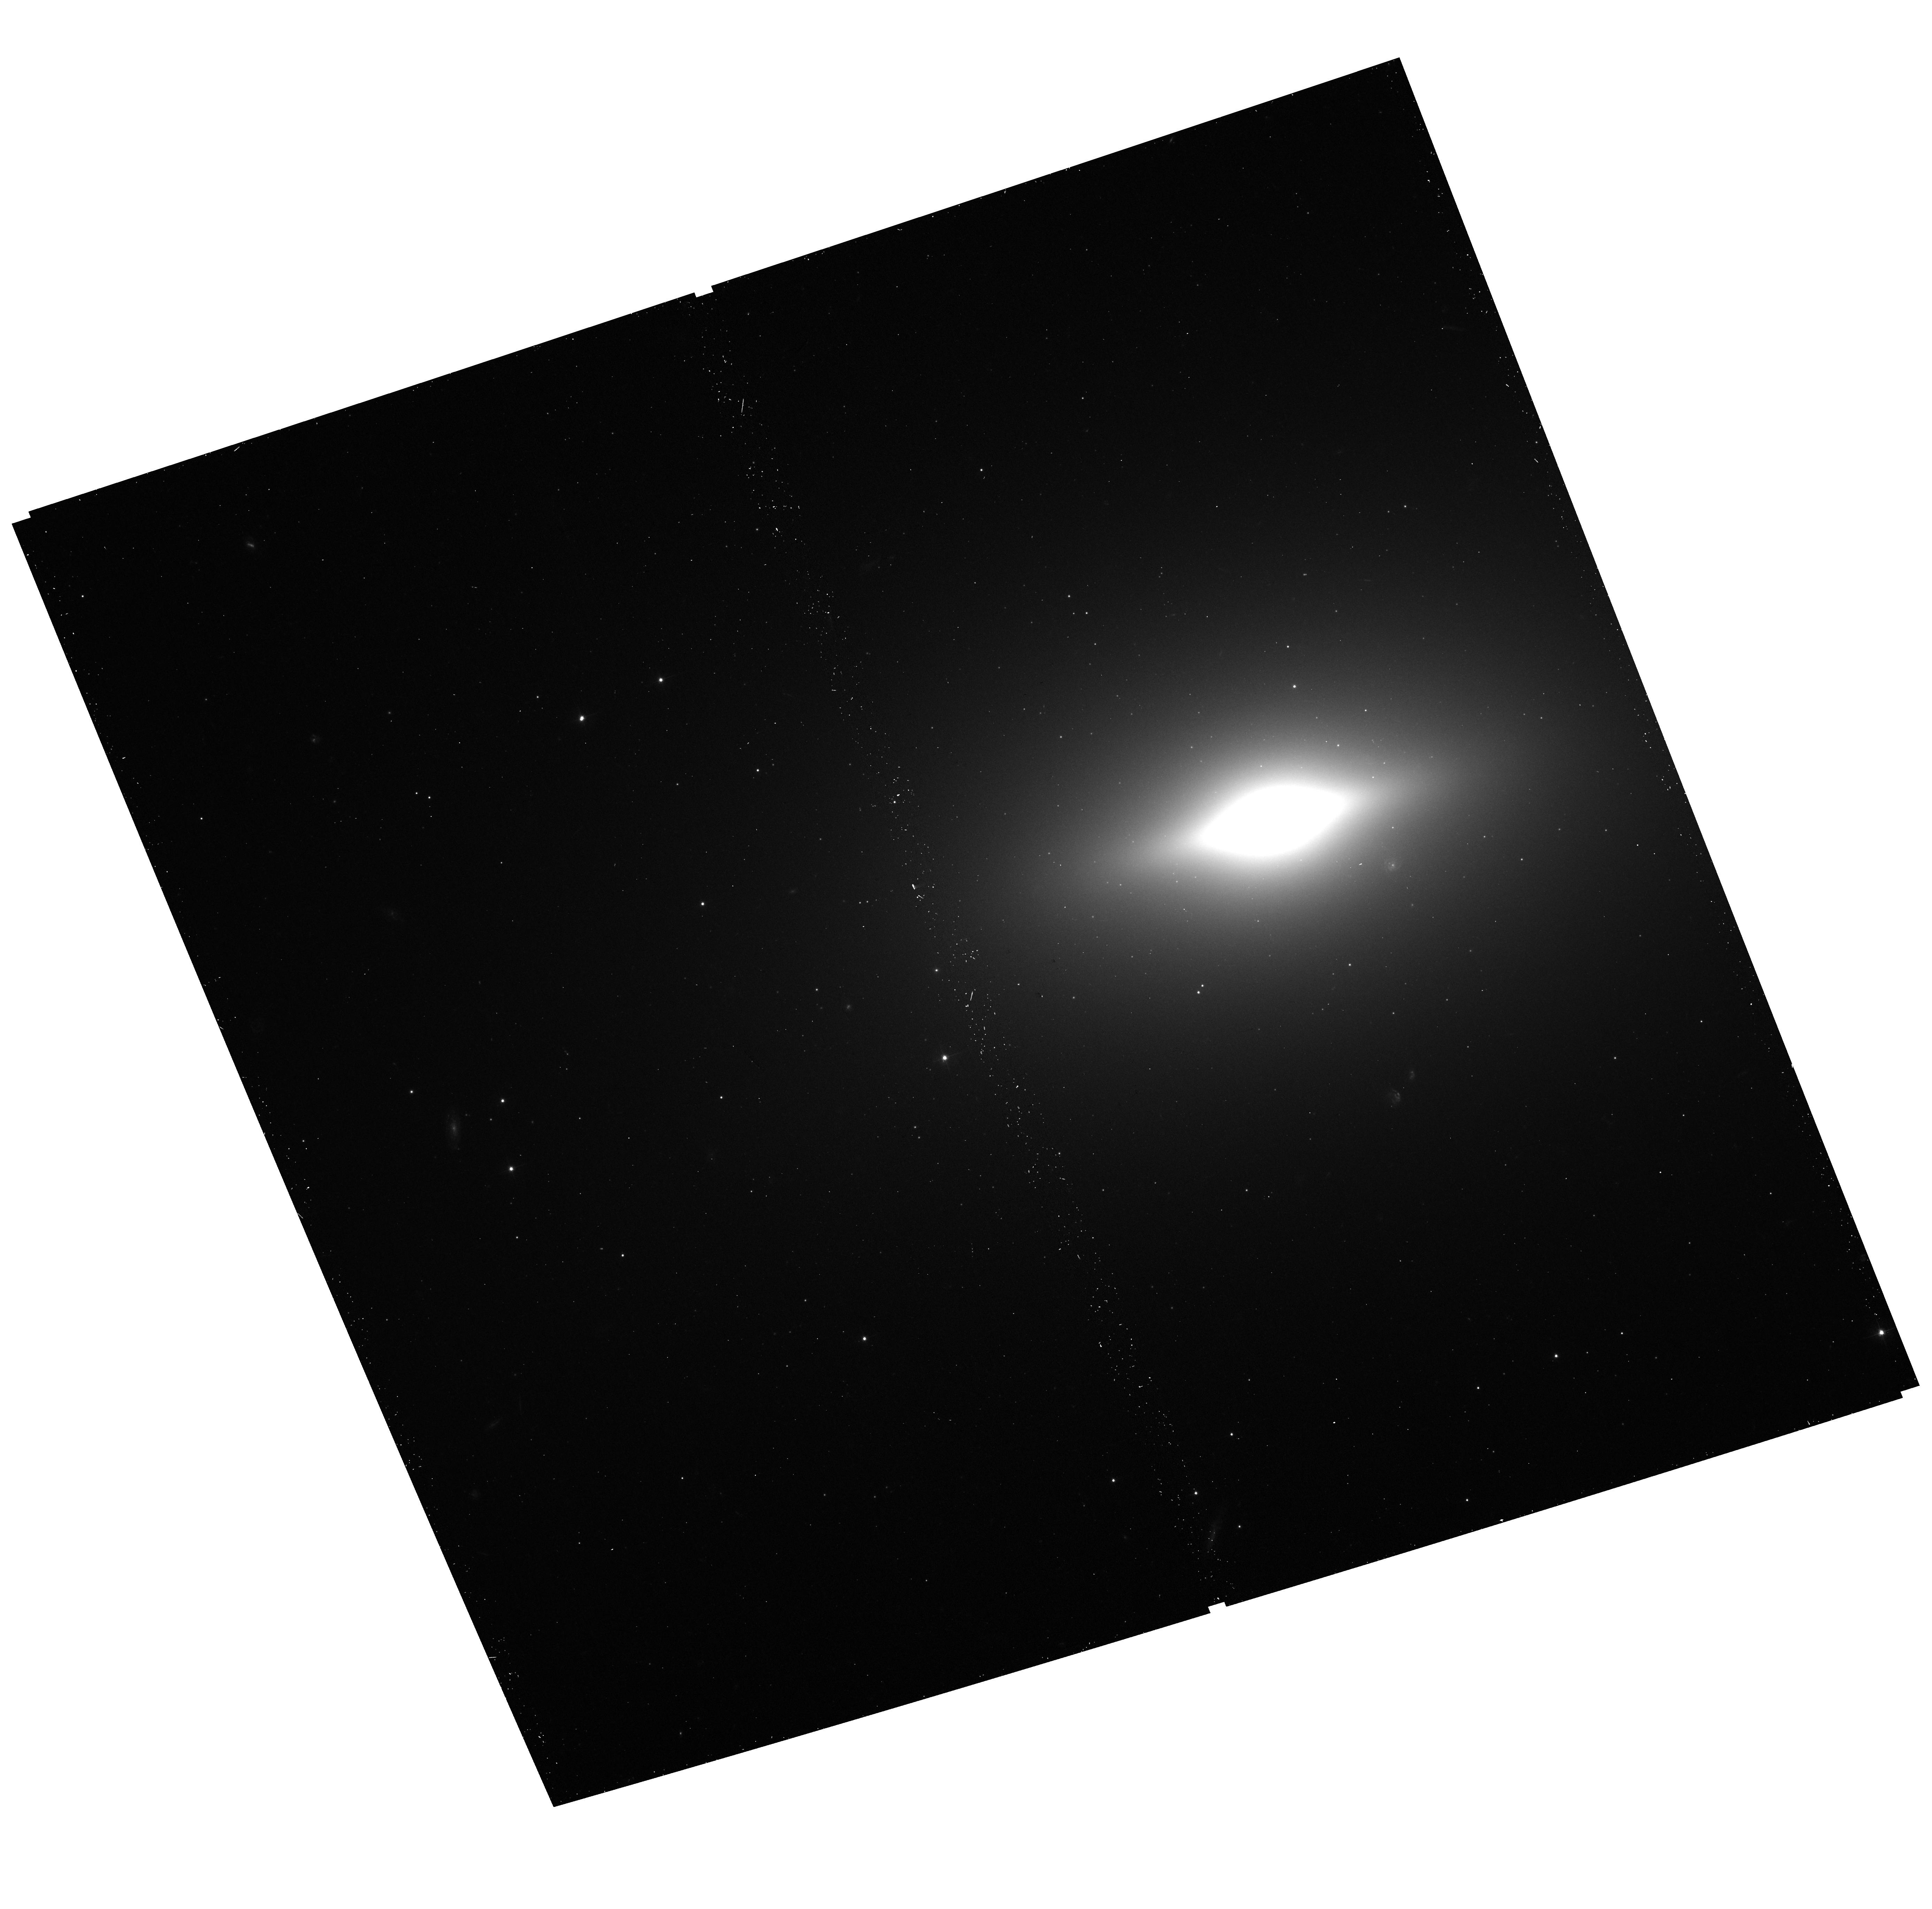
Target: NGC3585-A
Instrument: ACS/WFC
Filter: F475W
Exposure: 13 min
Observation ID: hst_14852_03_acs_wfc_f475w_jdch03

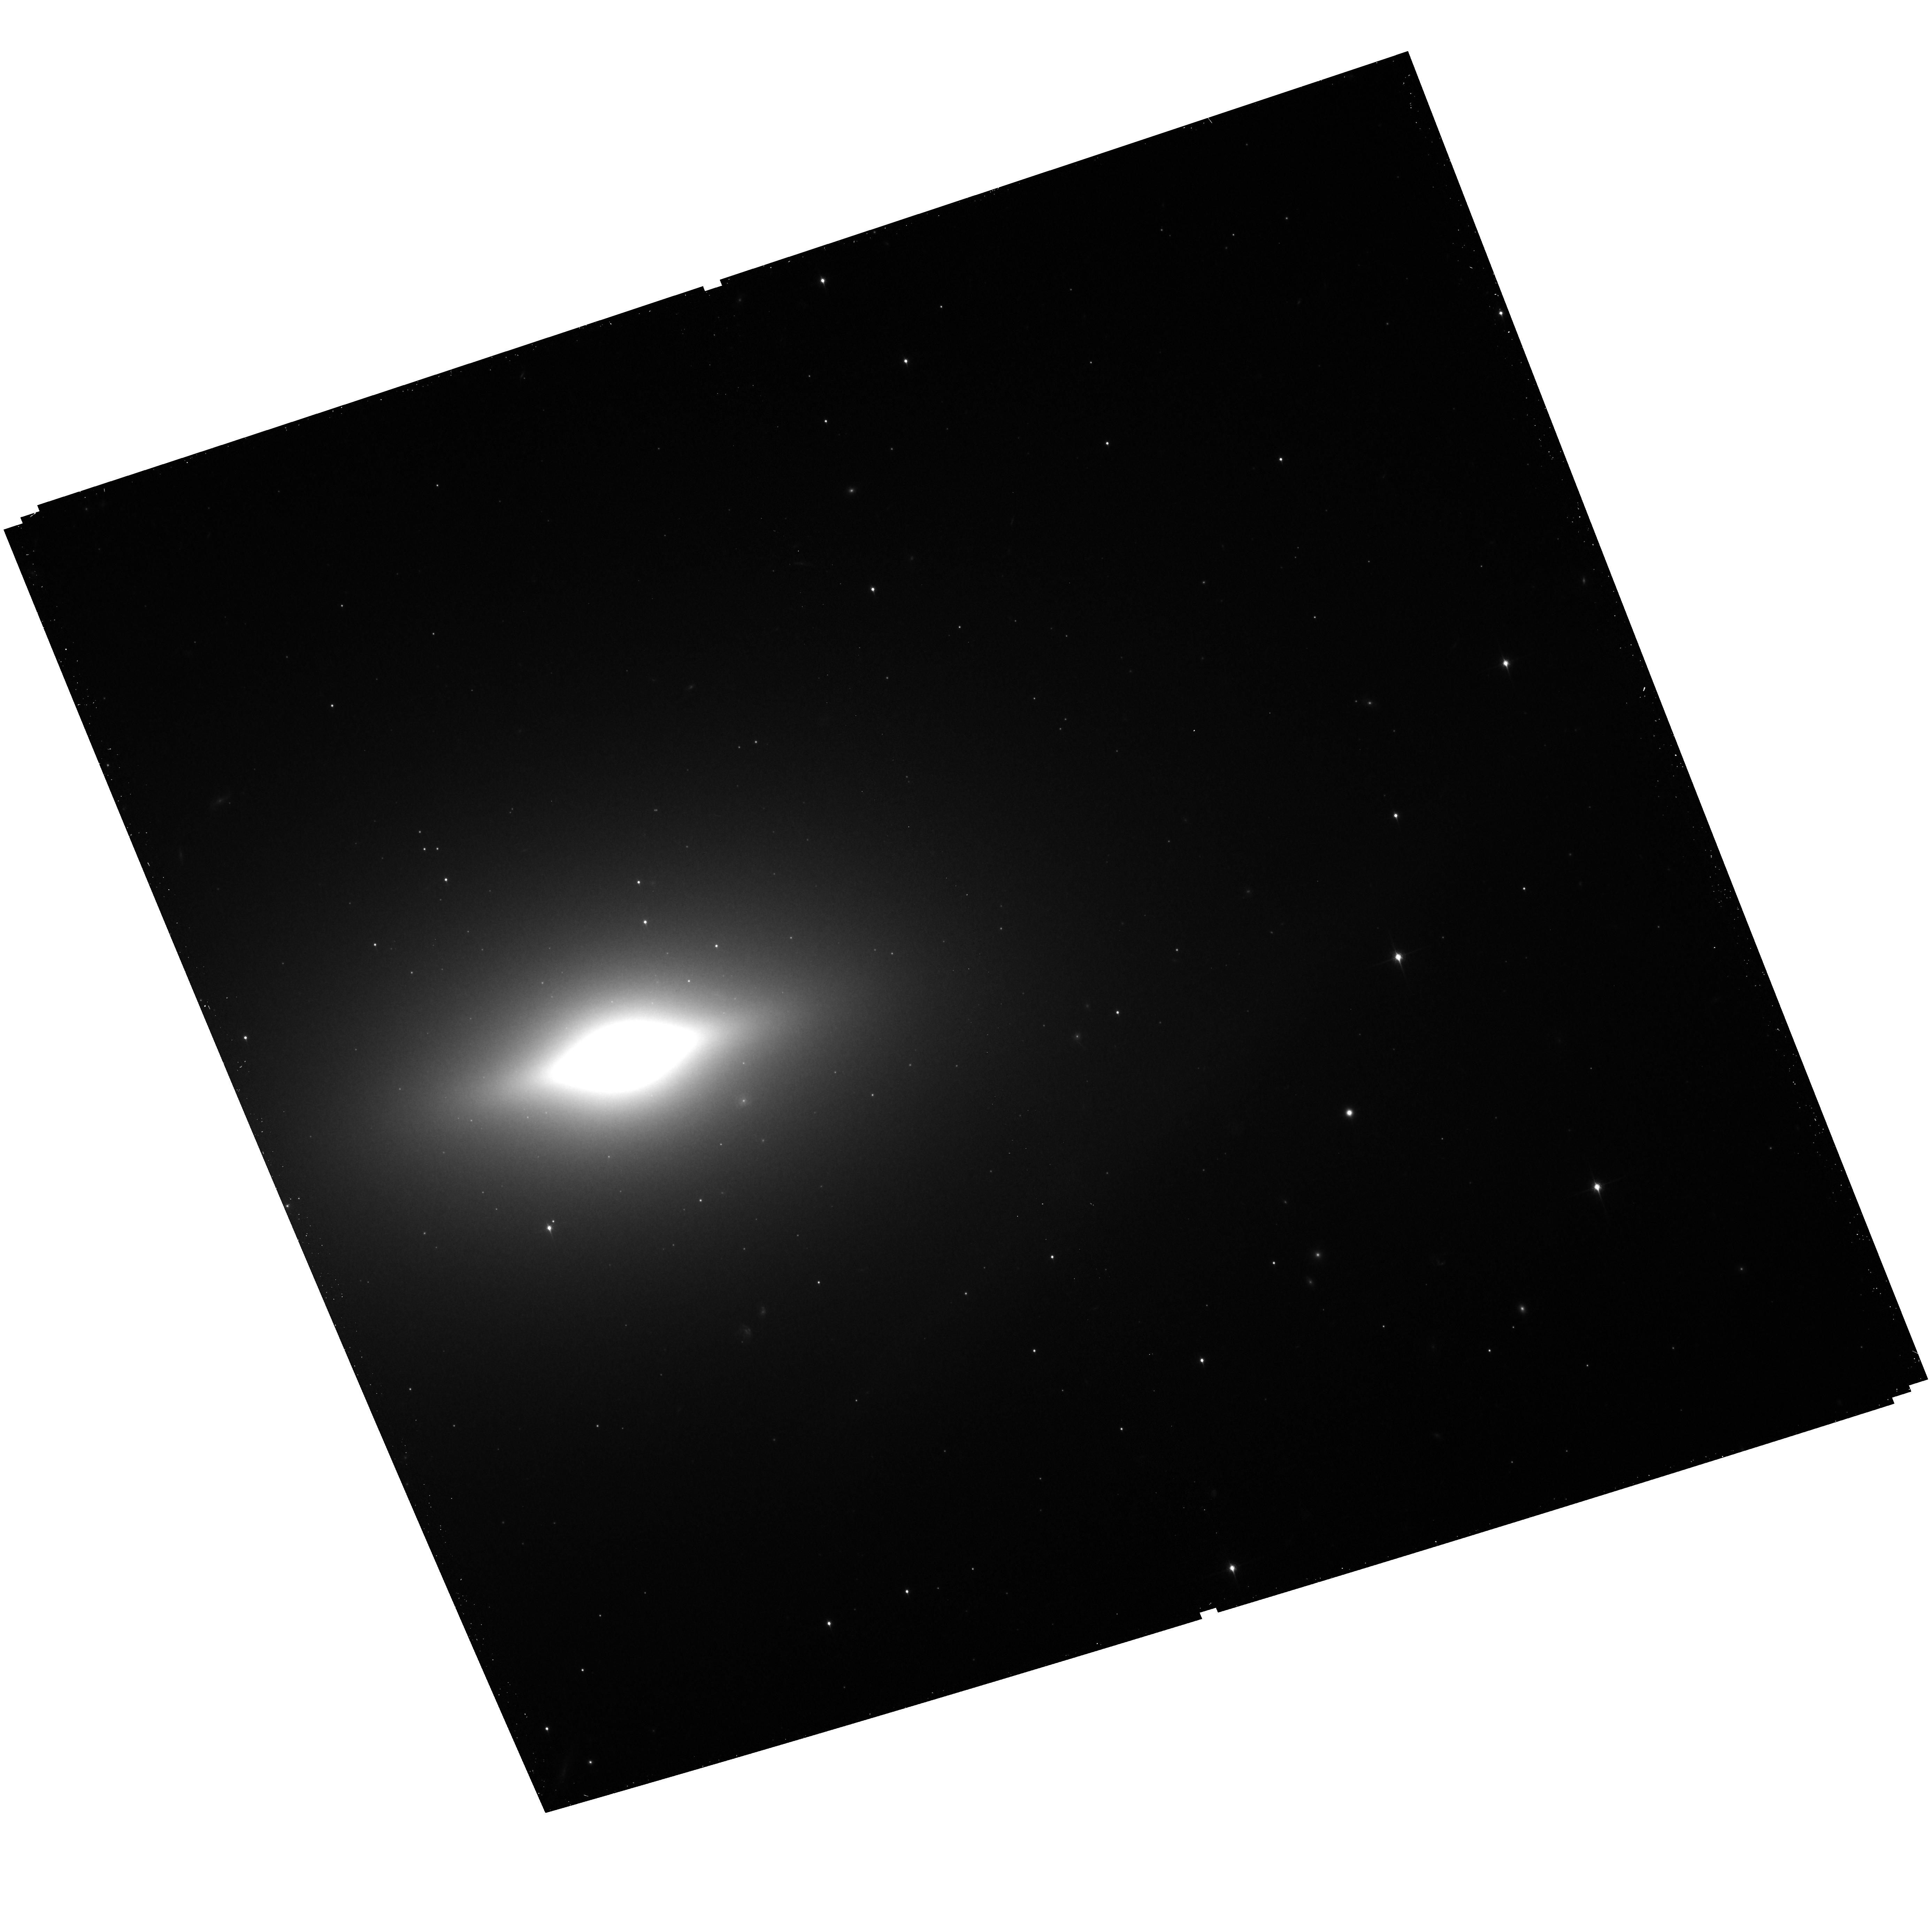
Target: NGC3585-B
Instrument: ACS/WFC
Filter: F850LP
Exposure: 20 min
Observation ID: hst_14852_04_acs_wfc_f850lp_jdch04

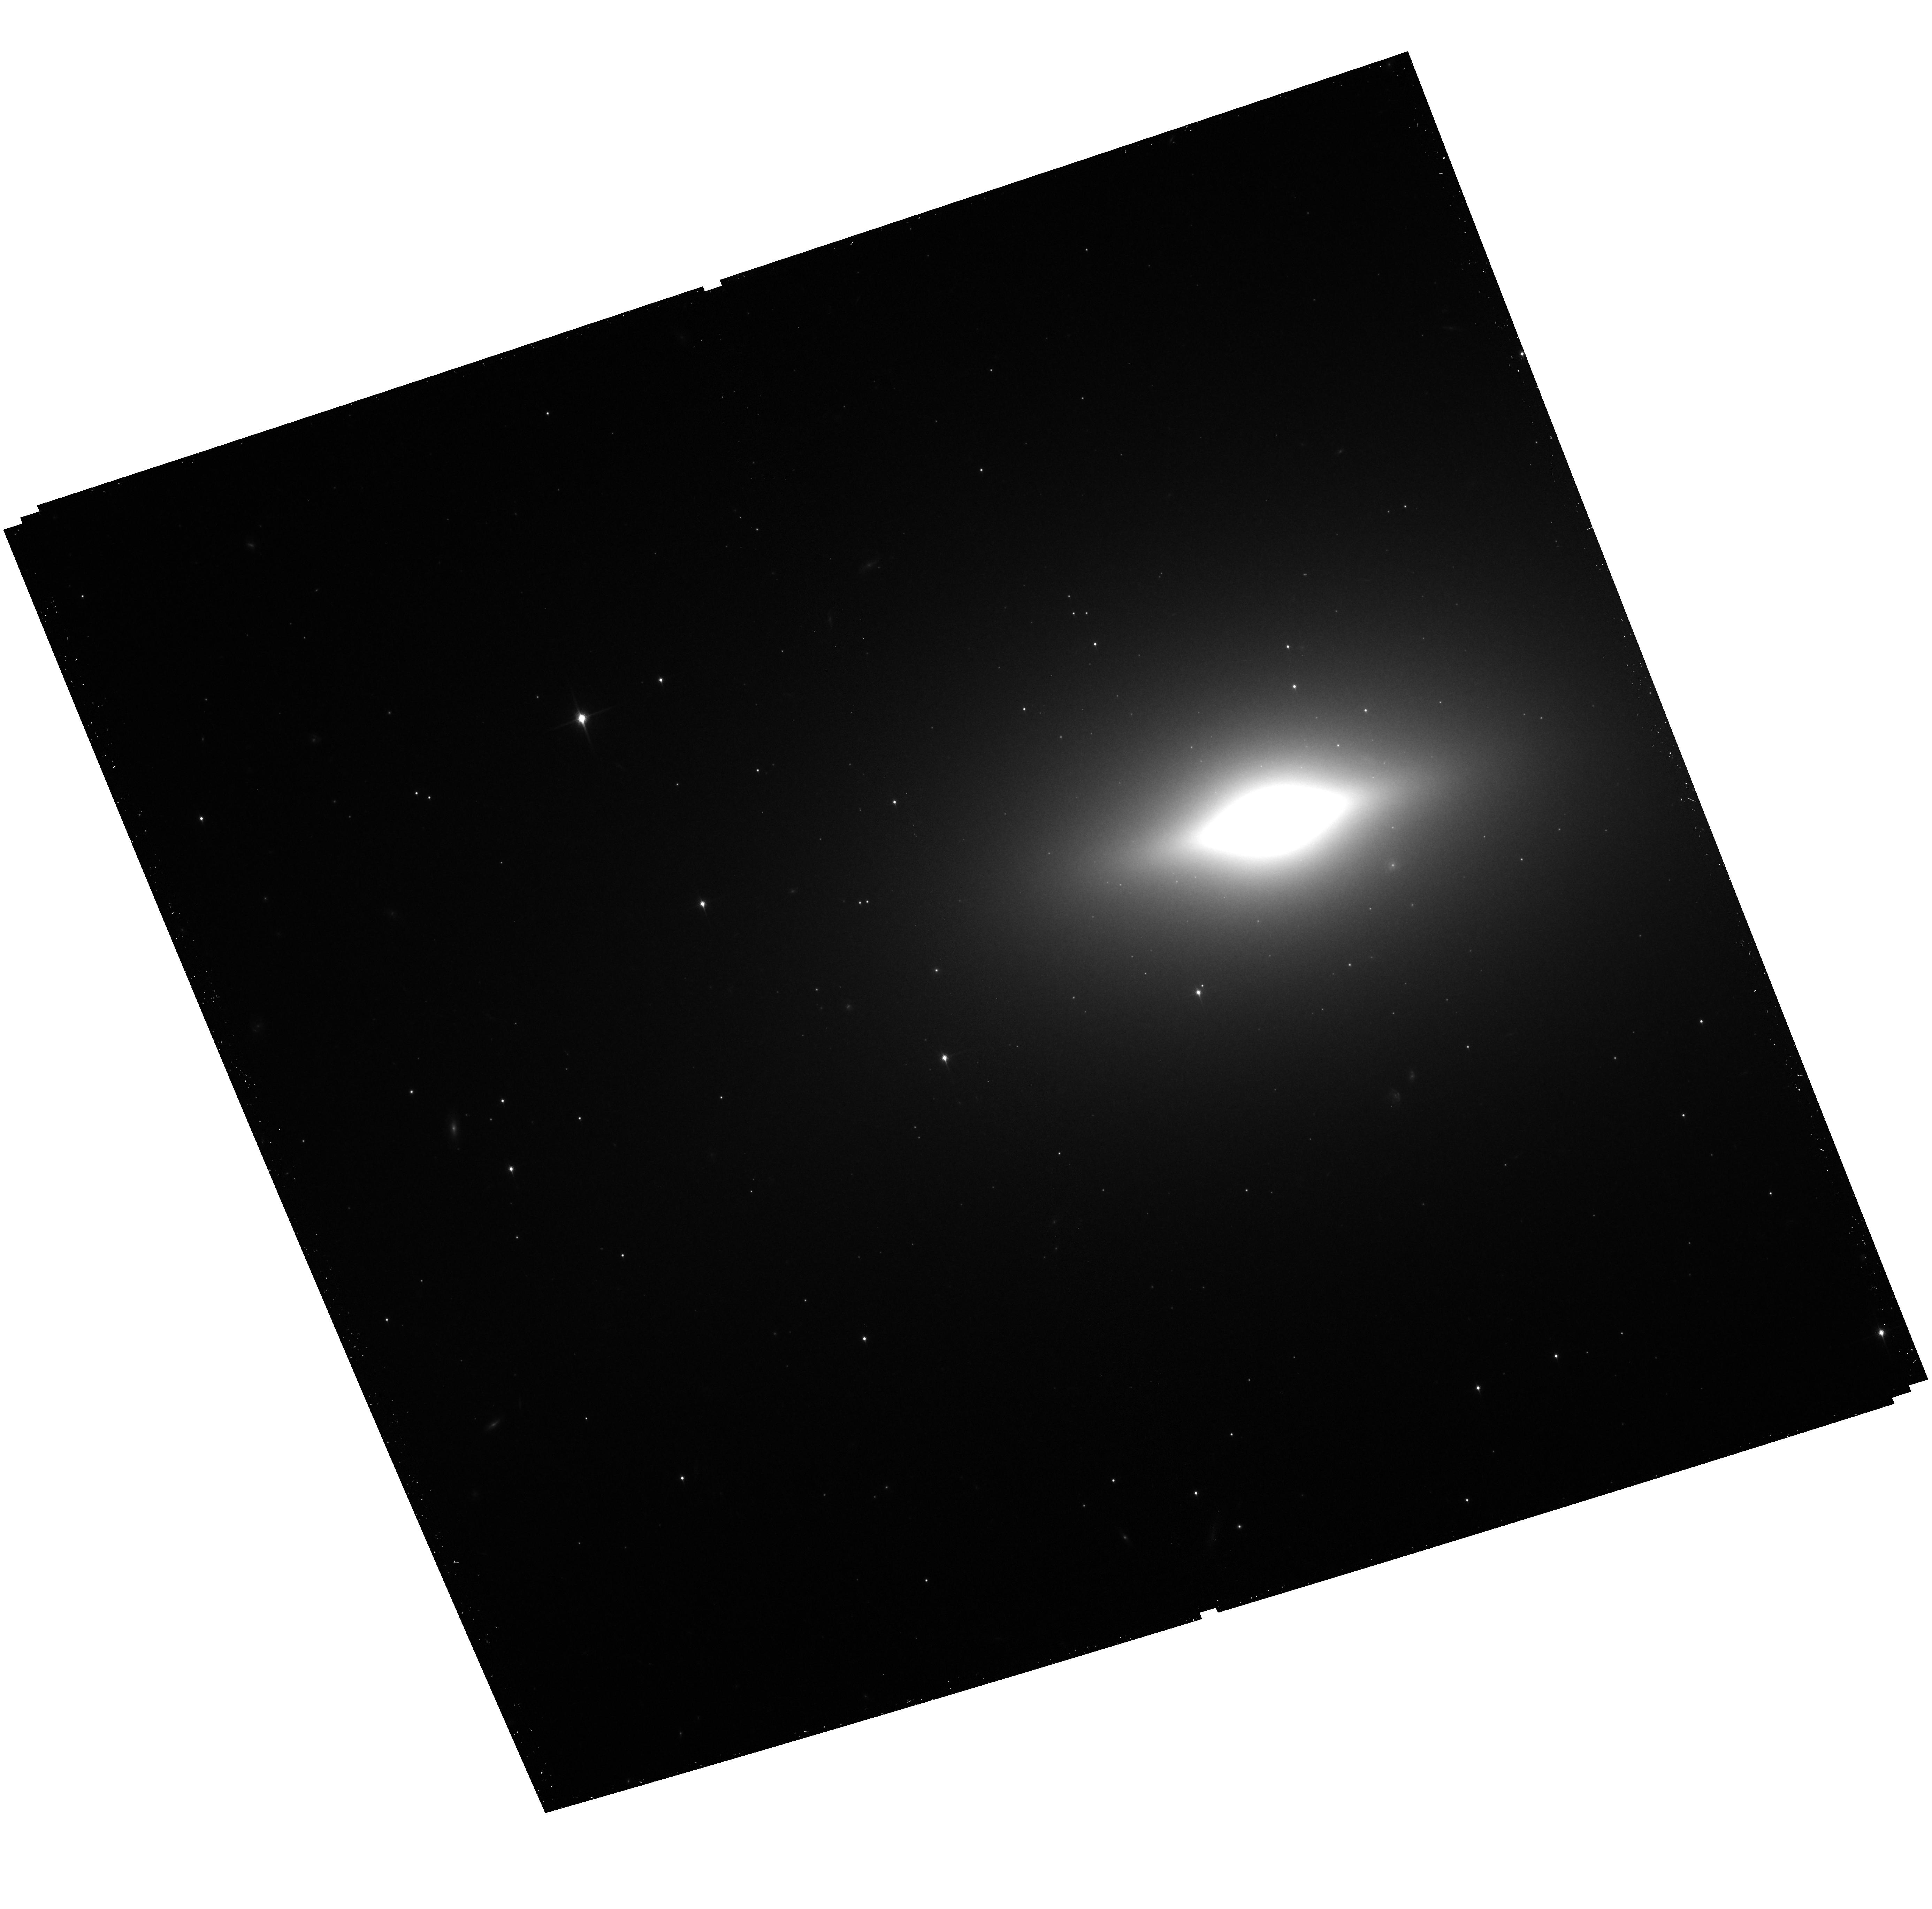
Target: NGC3585-A
Instrument: ACS/WFC
Filter: F850LP
Exposure: 20 min
Observation ID: hst_14852_03_acs_wfc_f850lp_jdch03

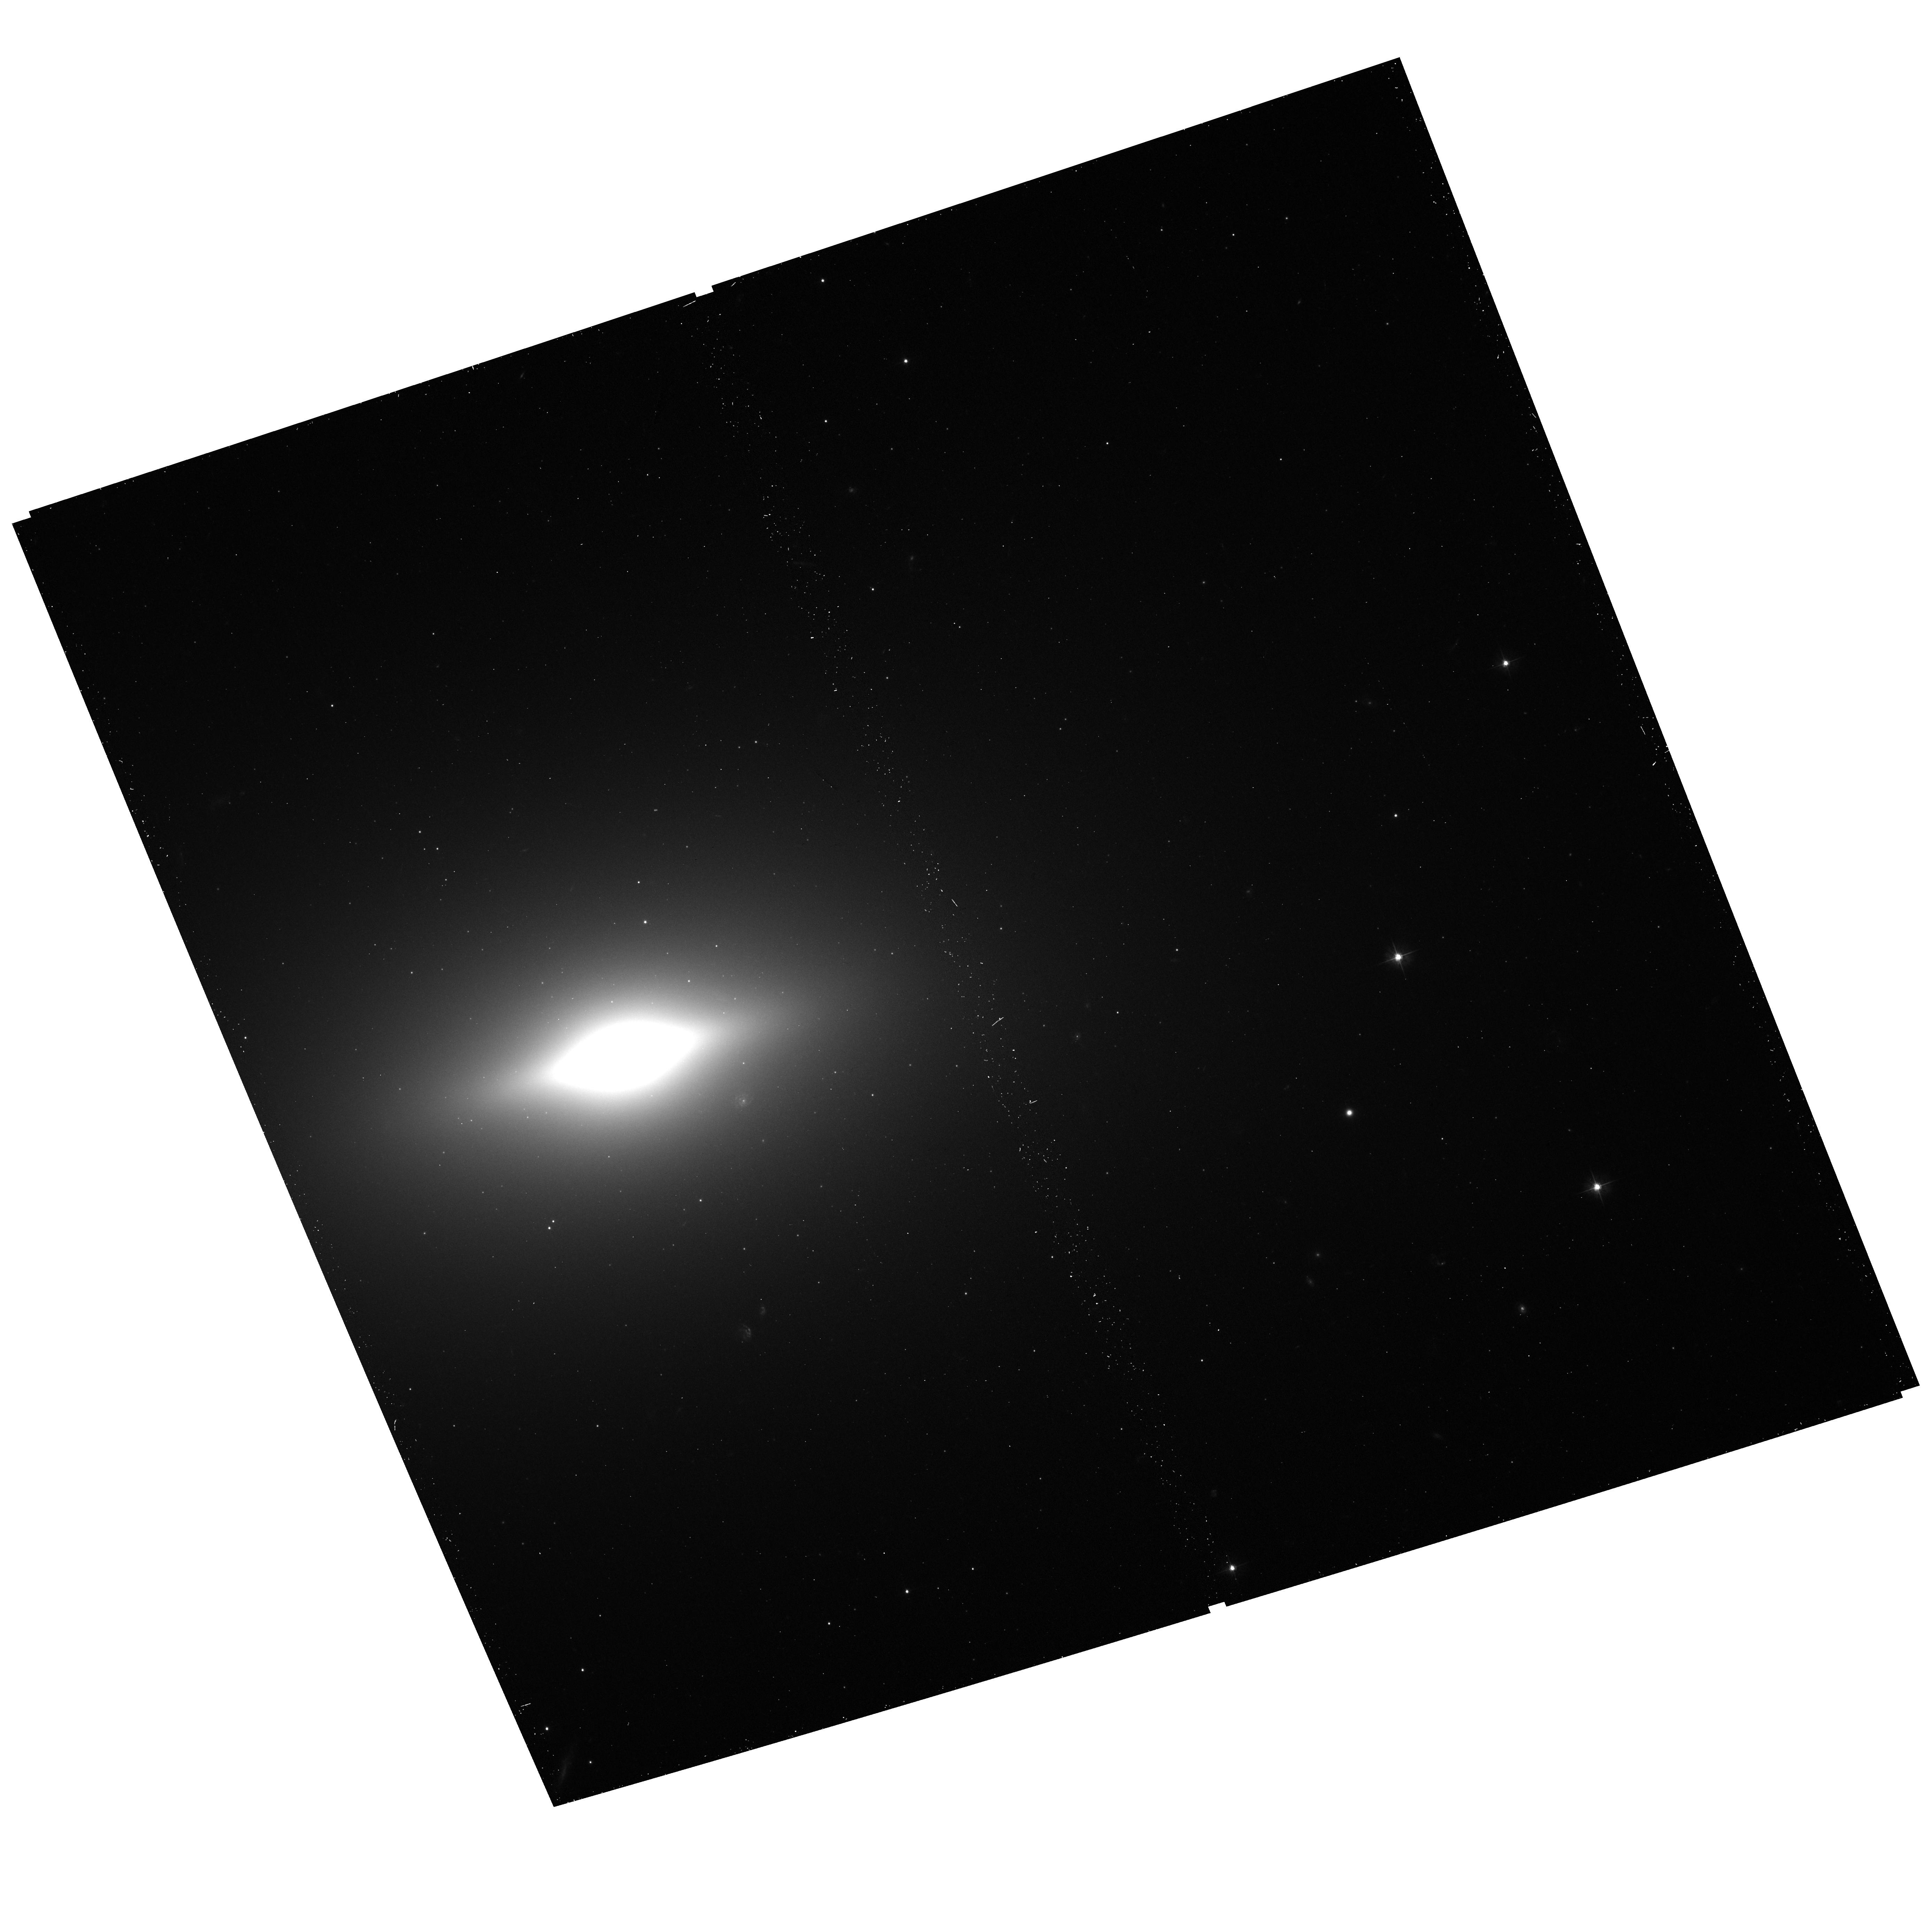
Target: NGC3585-B
Instrument: ACS/WFC
Filter: F475W
Exposure: 13 min
Observation ID: hst_14852_04_acs_wfc_f475w_jdch04

A Statistically Robust Constraint on the Evolution of Field LMXBs (PI: Lehmer, Bret)

We will survey with Chandra and HST 11 nearby elliptical galaxies to make first-ever robust empirical measurements of how field LMXBs evolve as their parent stellar populations age. Our observations will robustly test (to the 96.5-99.4% confidence level) theoretical population synthesis models, which predict a decline in field LMXBs with increasing age. Our survey will also contain detections for ~800 globular cluster (GC) LMXBs, dramatically improving constraints on whether GC LMXBs seed field LMXBs by being kicked out of their host GCs. To perform this experiment, we will leverage >4 Ms of Chandra exposures and >35 HST orbits for 9 galaxies that exist in the archive, and will add 255 ks of new Chandra time and two new HST orbits for two young early-type galaxies.